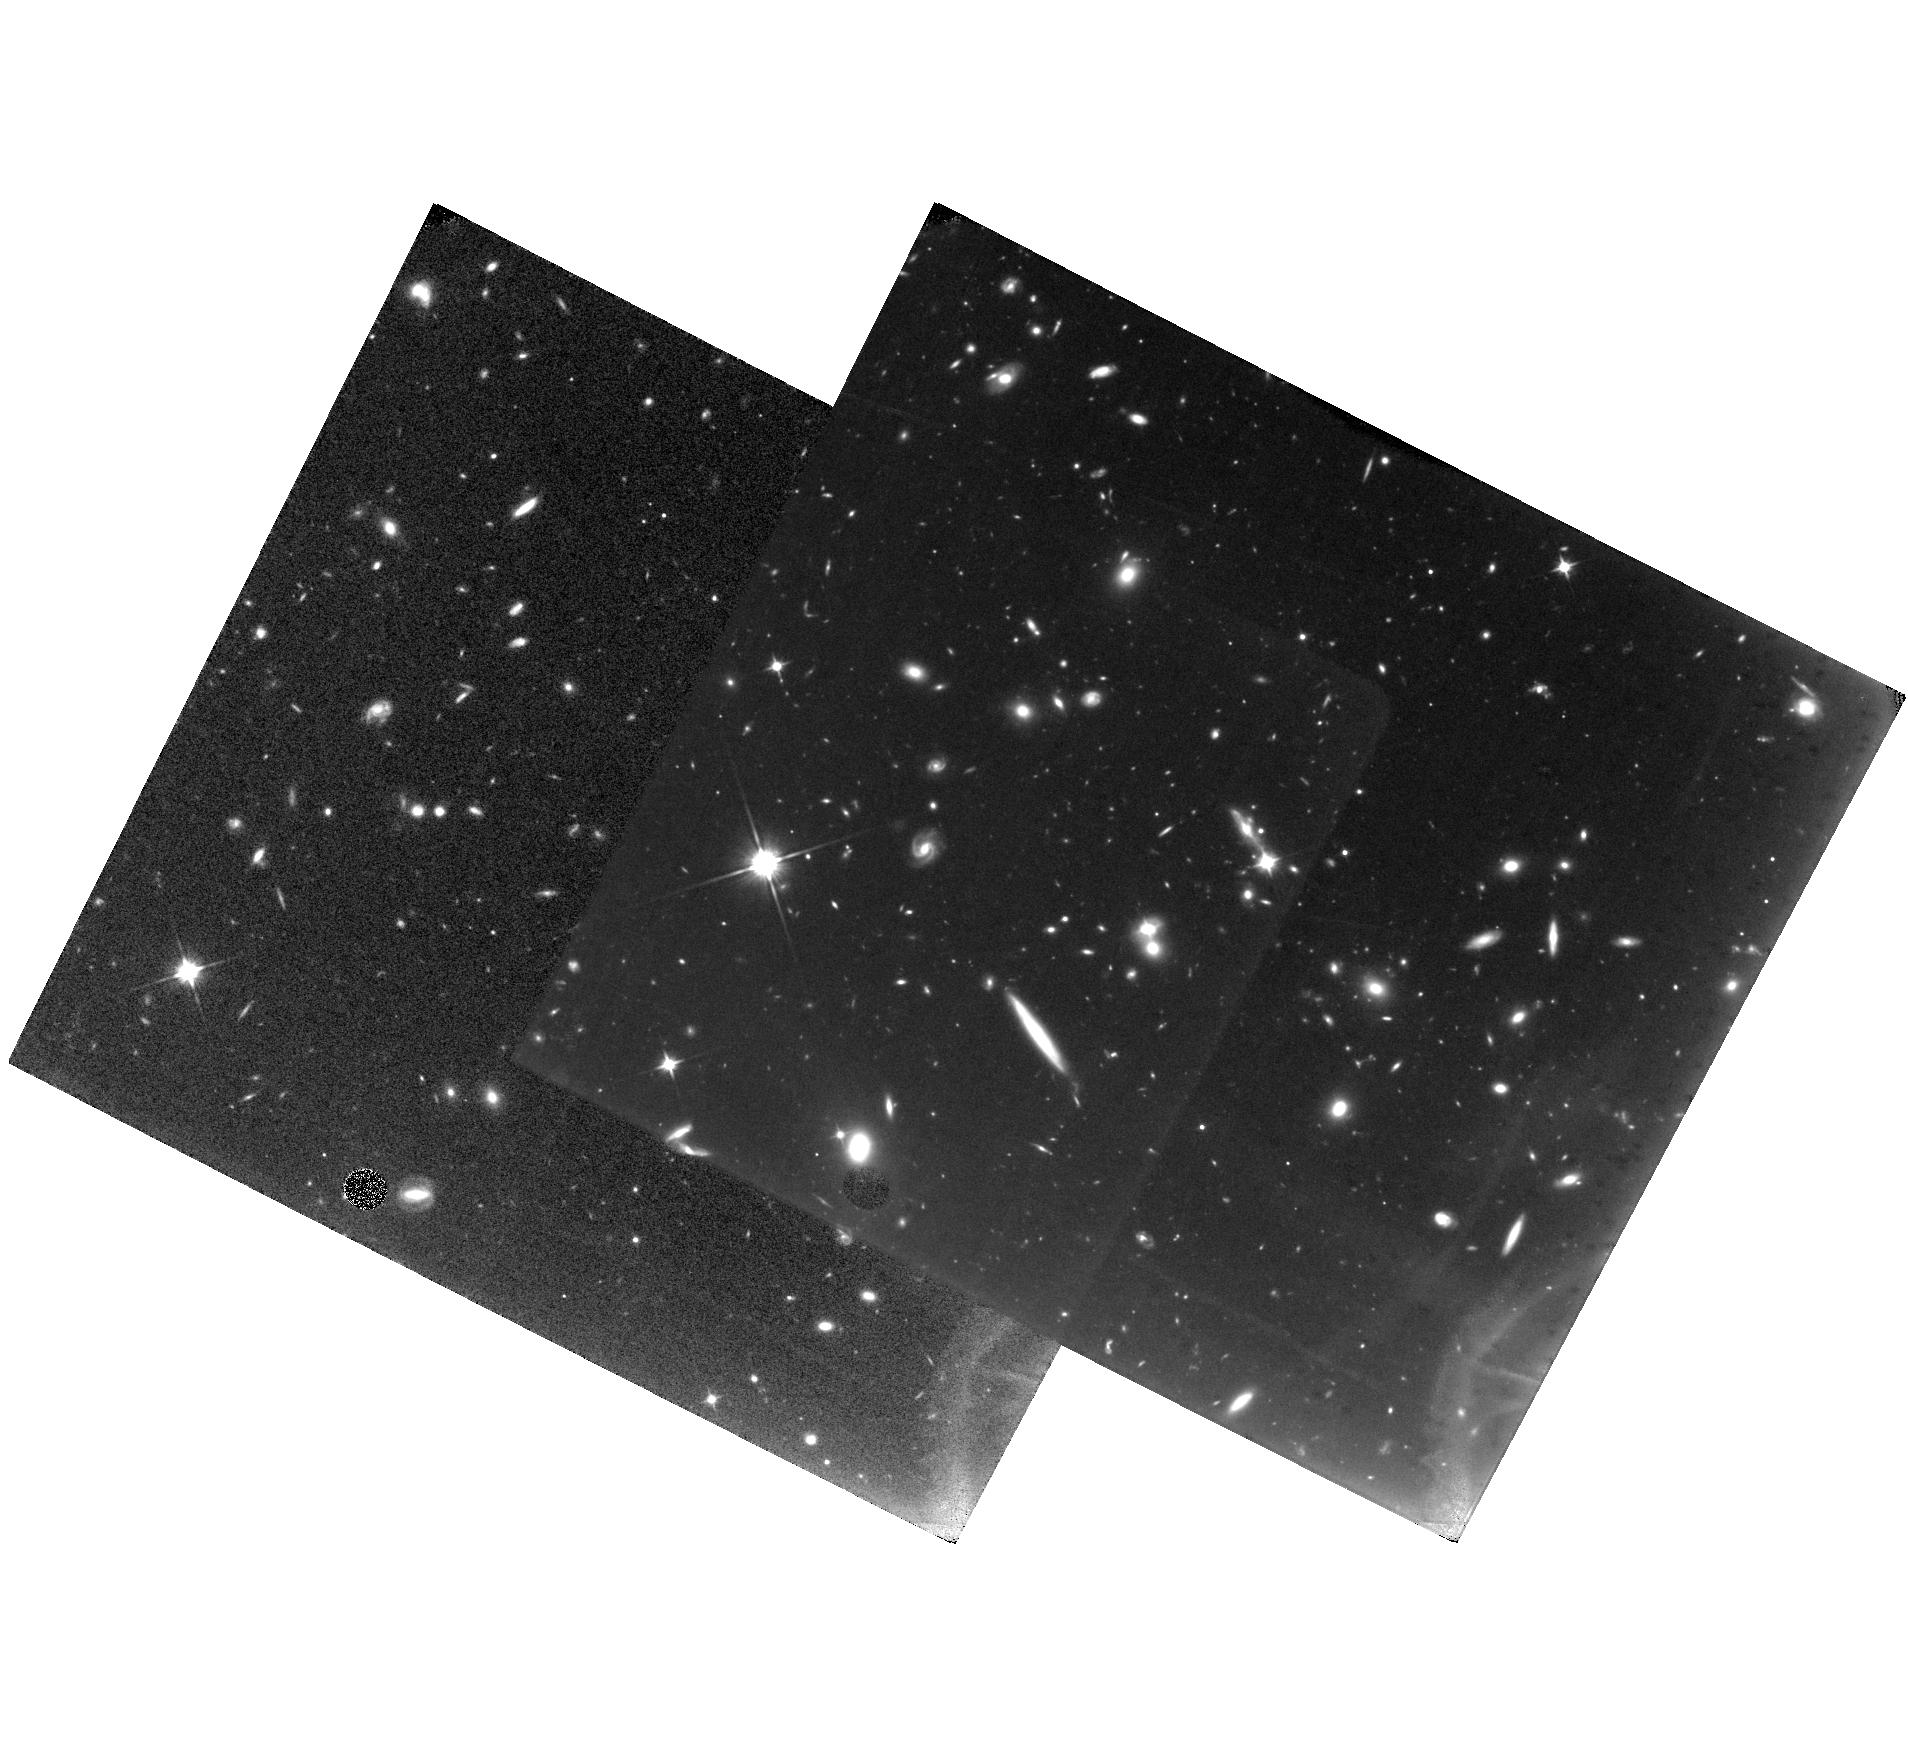
Target: SDSSJ092717.59+294343.9
Instrument: WFC3/IR
Filter: F110W
Exposure: 1.3 h
Observation ID: hst_11624_a1_wfc3_ir_f110w_ib3oa1

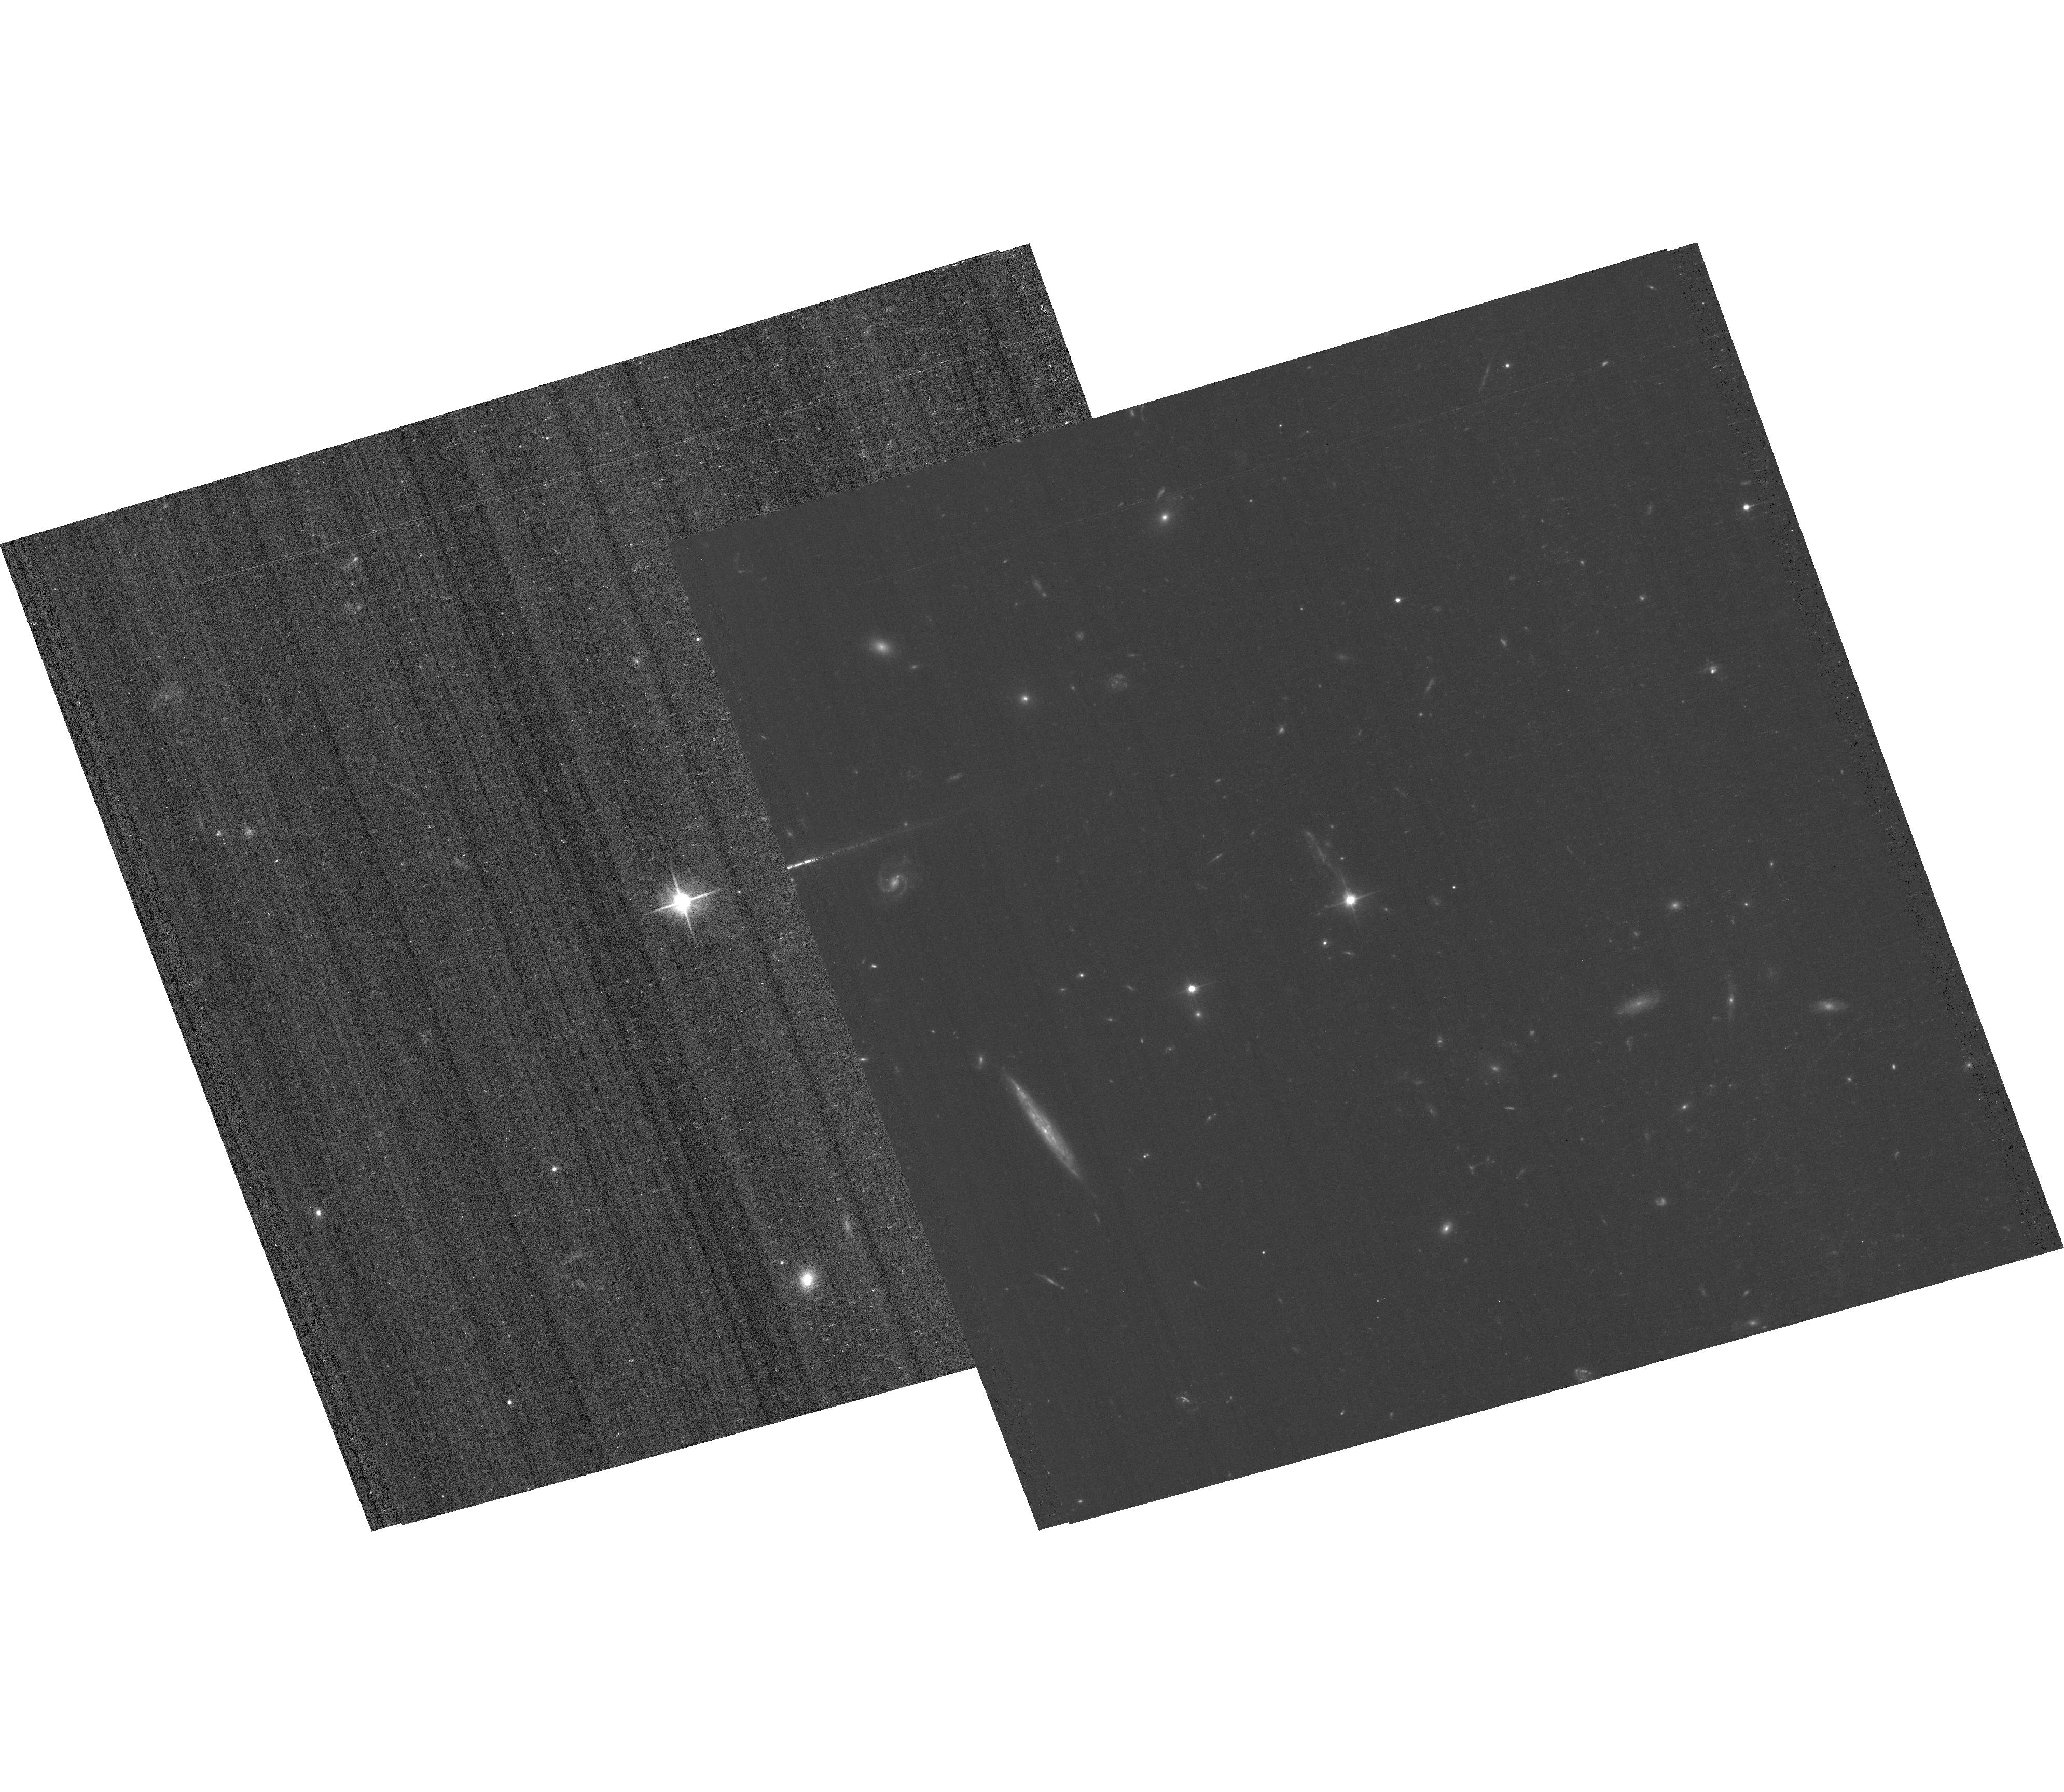
Target: SDSSJ092717.59+294343.9
Instrument: ACS/WFC
Filter: F606W
Exposure: 52 min
Observation ID: hst_11624_01_acs_wfc_f606w_jb3o01

Black hole superkicks: Imaging the site of a gravitational wave recoil event (PI: Komossa, Stefanie)

Recent numerical relativity simulations of coalescing, binary supermassive black holes (SMBHs) predict kick velocities as large as several thousand km/s due to anisotropic emission of gravitational waves. We have recently discovered the best candidate to date for such a recoiling SMBH, the quasar SDSS0927+2943. It shows an exceptional optical emission-line spectrum with two sets of emission lines; one set of very narrow emission lines, and a second set of broad Balmer and broad high-ionization forbidden lines which are blueshifted by 2650 km/s relative to the narrow emission lines. This is the predicted spectroscopic signature of a SMBH recoiling from the core of its host galaxy, carrying with it the broad-line gas while leaving behind the bulk of the narrow-line gas. We apply for HST imaging in two filters for two orbits each in order to confirm the recoil model by detecting the host galaxy of the SMBH and measuring the angular offset of the recoiling SMBH from the host galaxy core; and determining, if possible, the morphology of the host galaxy in order to constrain its merger history. Confirmation of the SMBH ejection model for SDSSJ0927+2943 with HST will show decisively that kicks large enough to remove SMBHs completely from their host galaxies do occur, a result that would have profound implications for models of SMBH evolution and galaxy assembly and for numerical relativity.